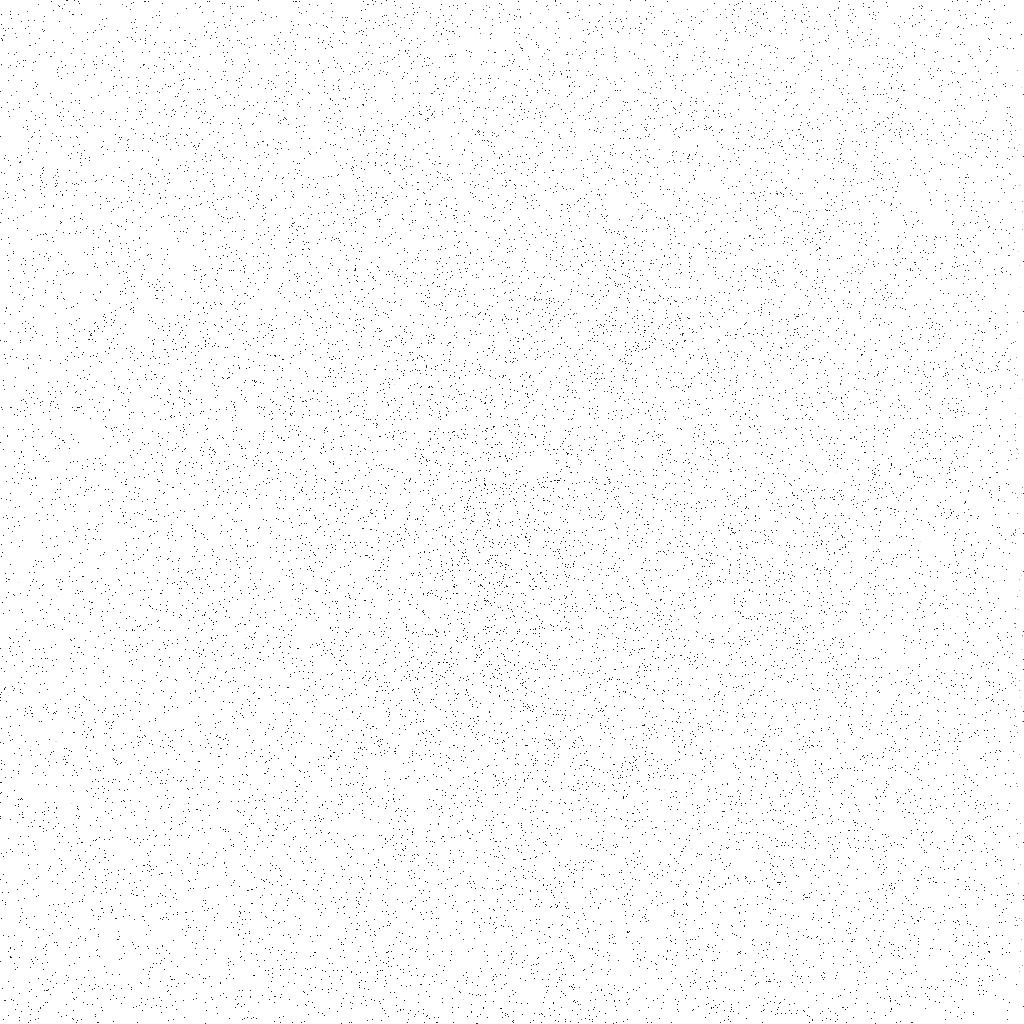
Target: COMET-TEMPEL-1
Instrument: ACS/SBC
Filter: F140LP
Exposure: 6 min
Observation ID: j9a809fkq

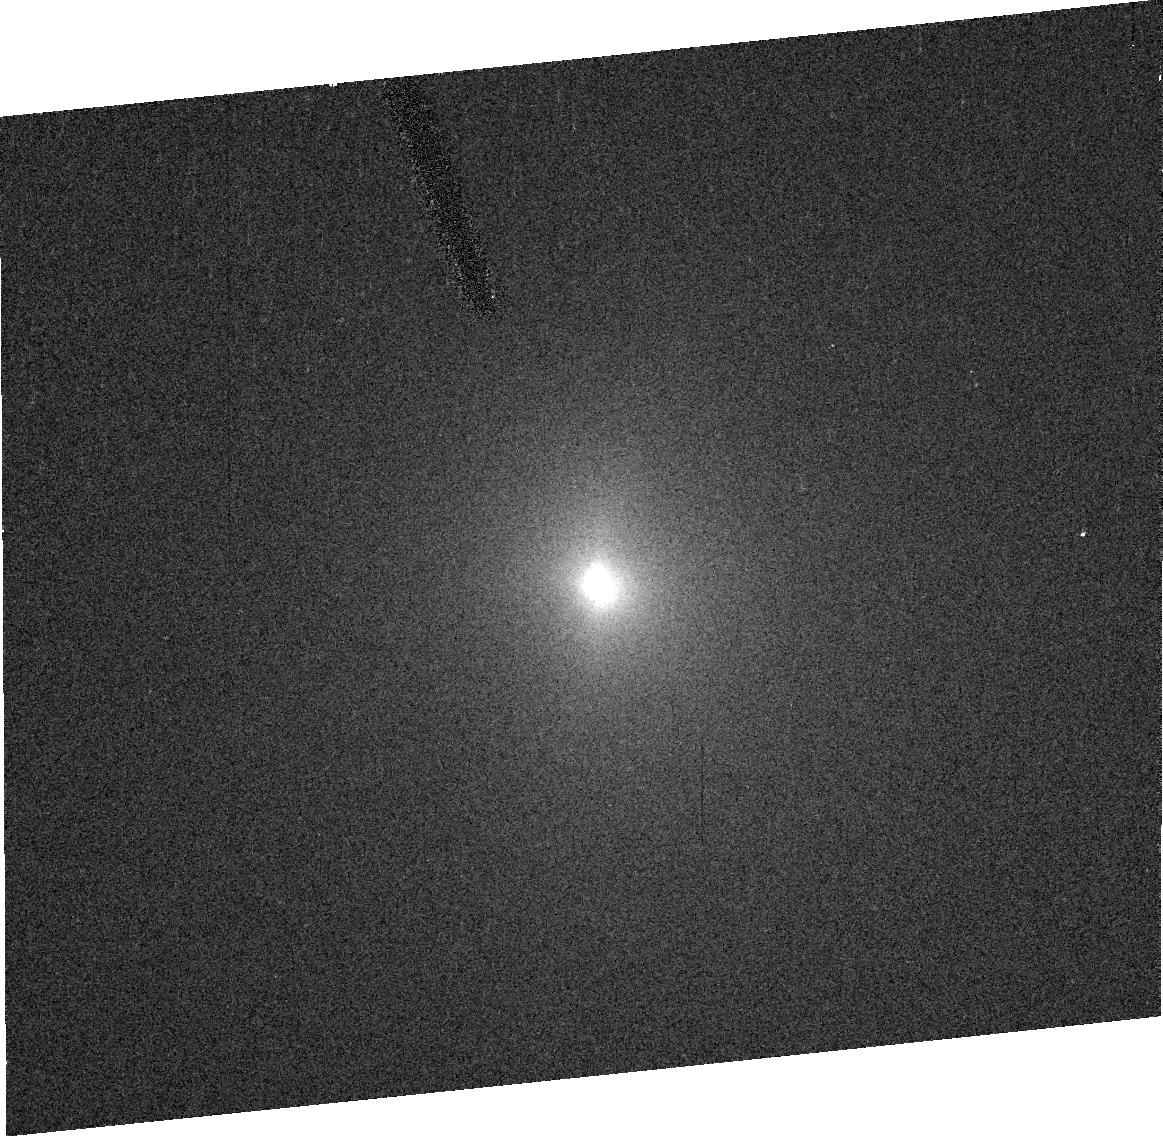
Target: COMET-TEMPEL-1
Instrument: ACS/HRC
Filter: F606W
Exposure: 1 min
Observation ID: j9a822040

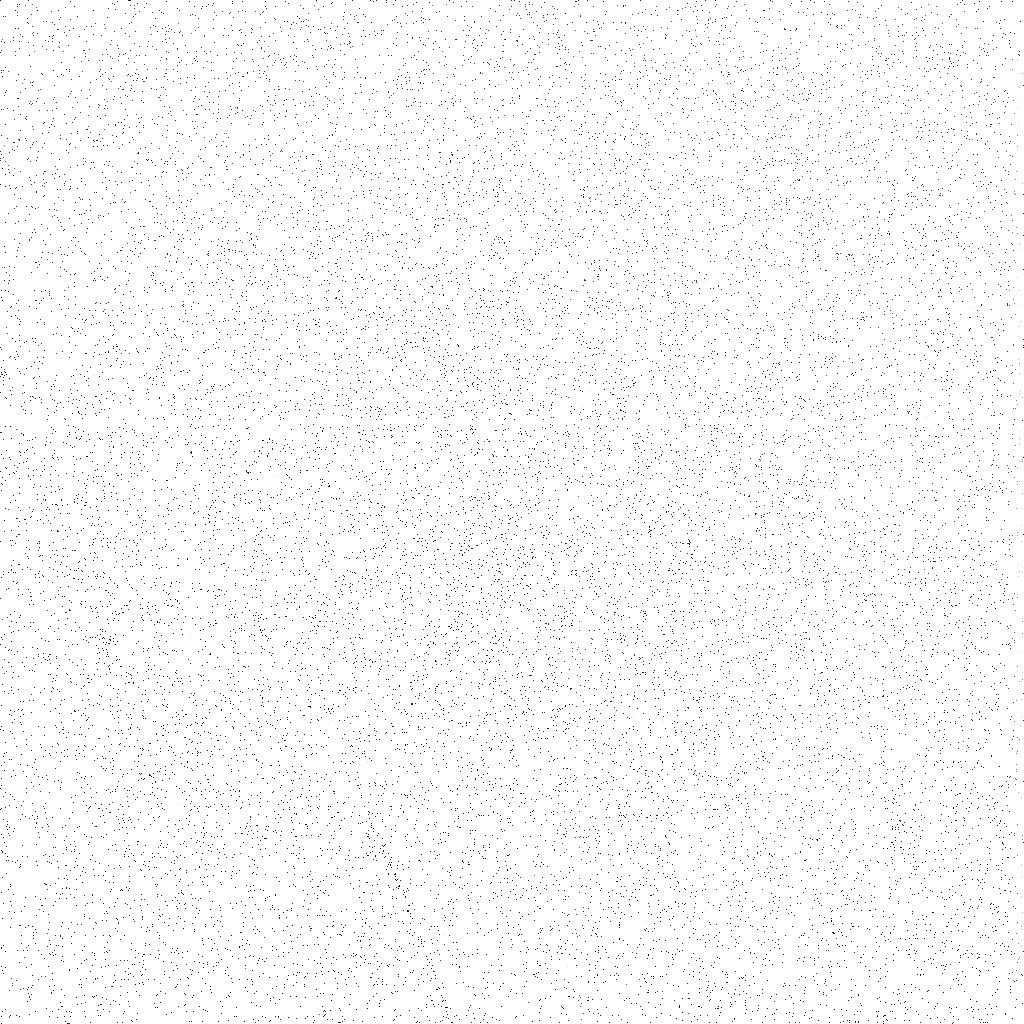
Target: COMET-TEMPEL-1
Instrument: ACS/SBC
Filter: F140LP
Exposure: 8 min
Observation ID: j9a802eaq

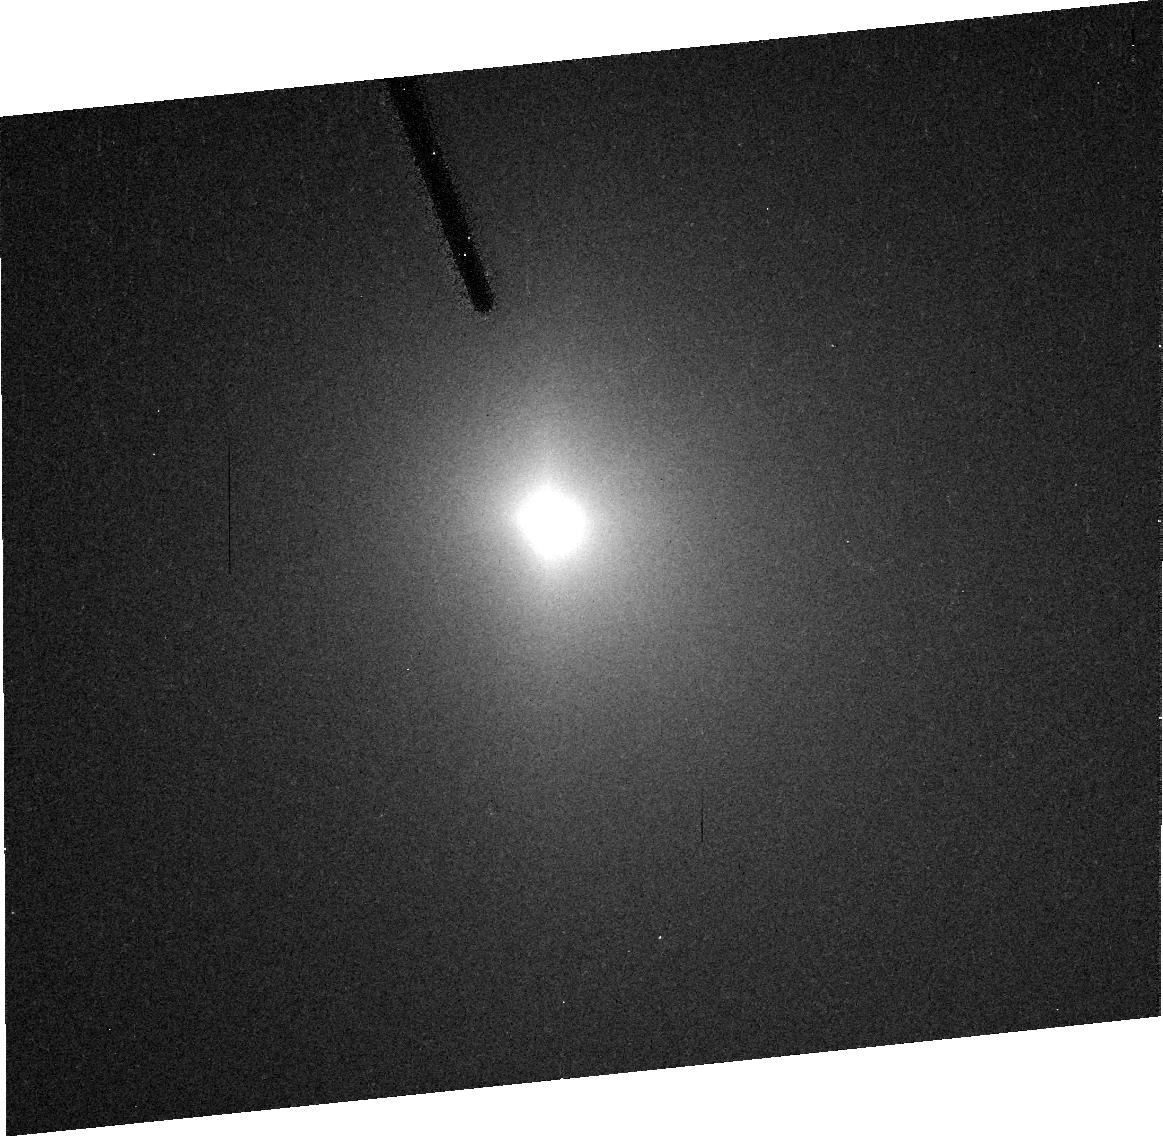
Target: COMET-TEMPEL-1
Instrument: ACS/HRC
Filter: F606W
Exposure: 5 min
Observation ID: j9a803020

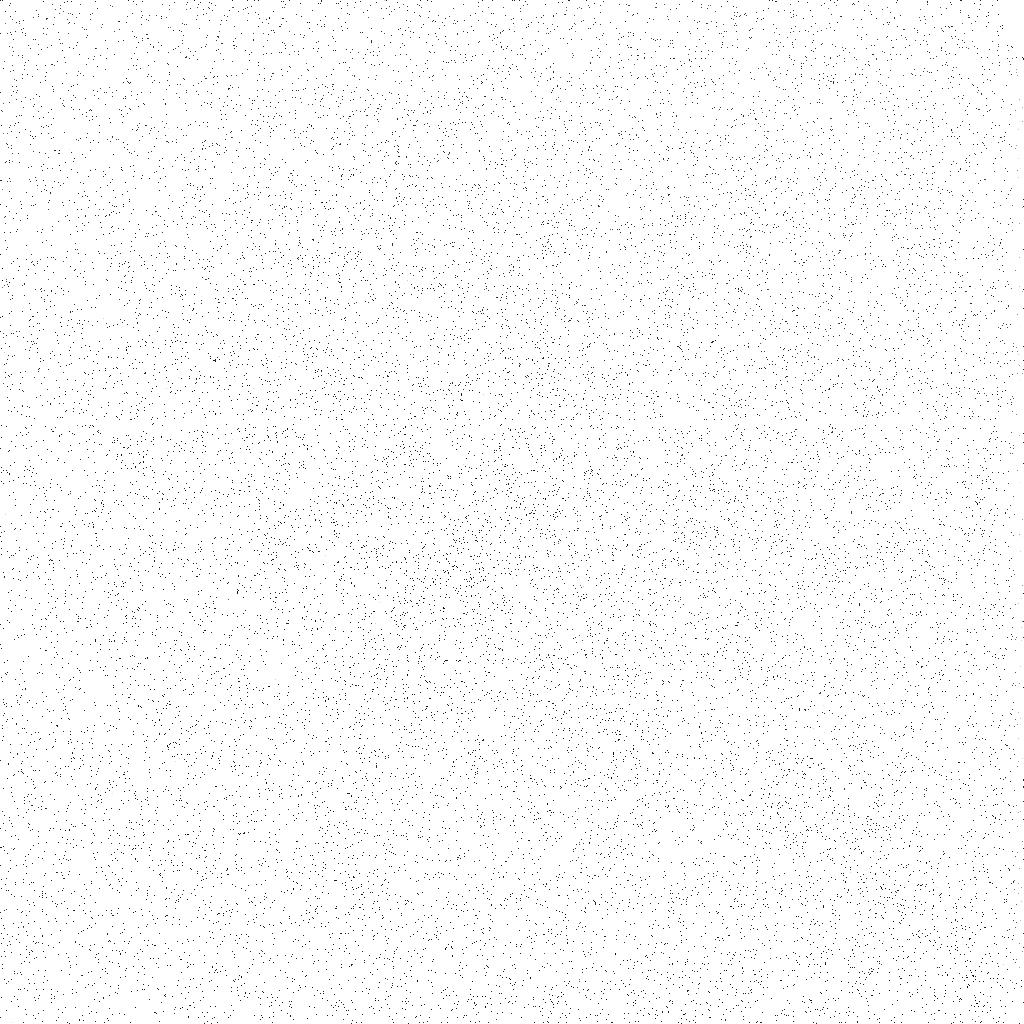
Target: COMET-TEMPEL-1
Instrument: ACS/SBC
Filter: F140LP
Exposure: 8 min
Observation ID: j9a804igq

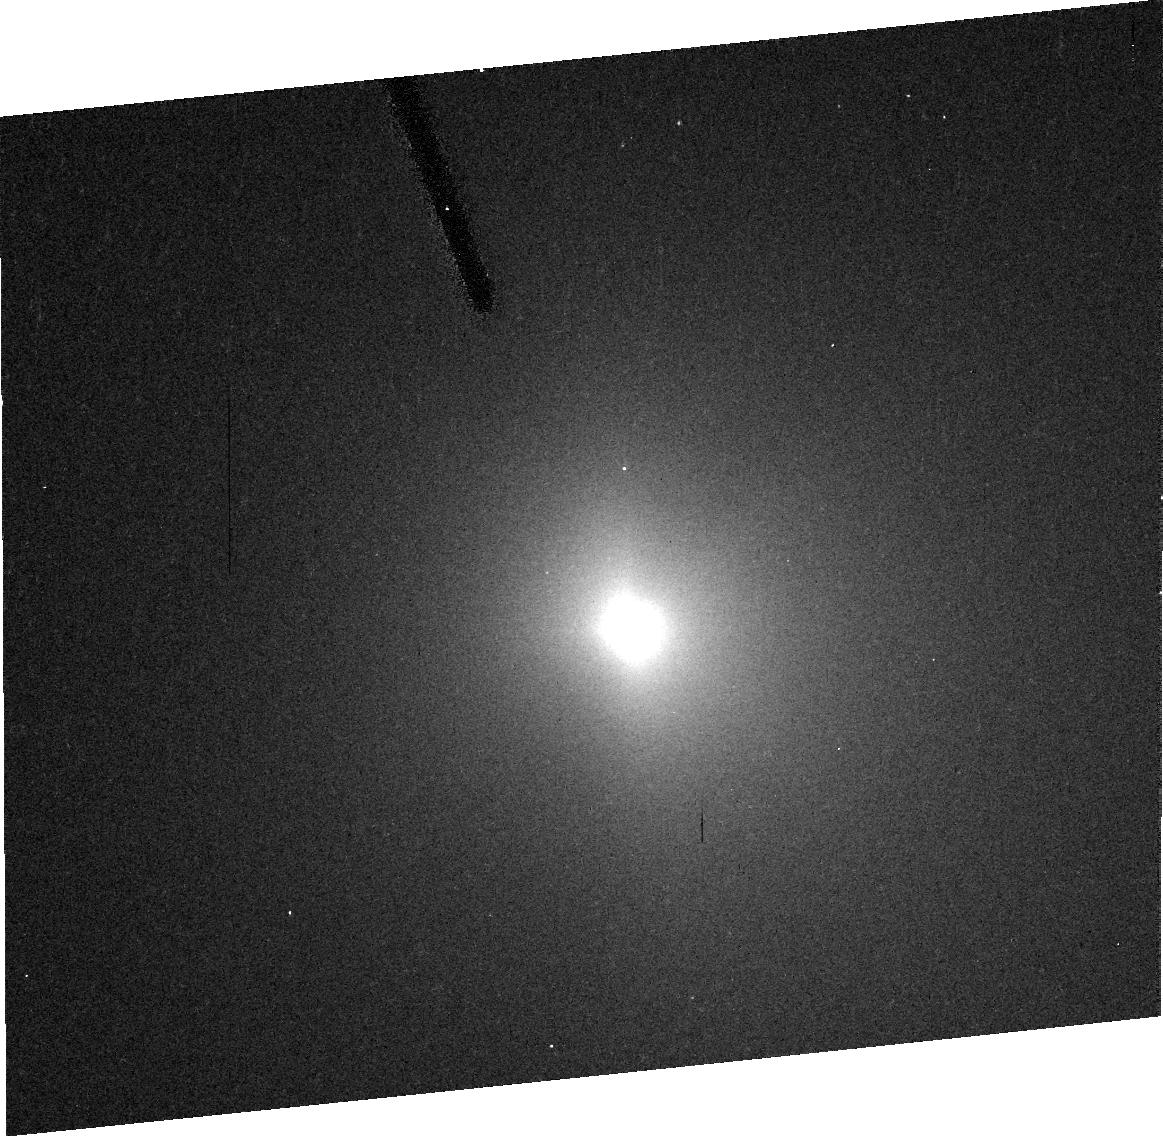
Target: COMET-TEMPEL-1
Instrument: ACS/HRC
Filter: F606W
Exposure: 5 min
Observation ID: j9a812050

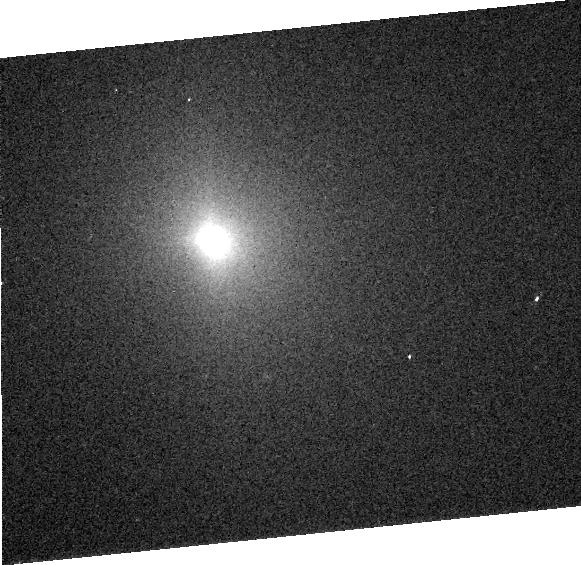
Target: COMET-TEMPEL-1
Instrument: ACS/HRC
Filter: F606W
Exposure: 1 min
Observation ID: j9a8050d0

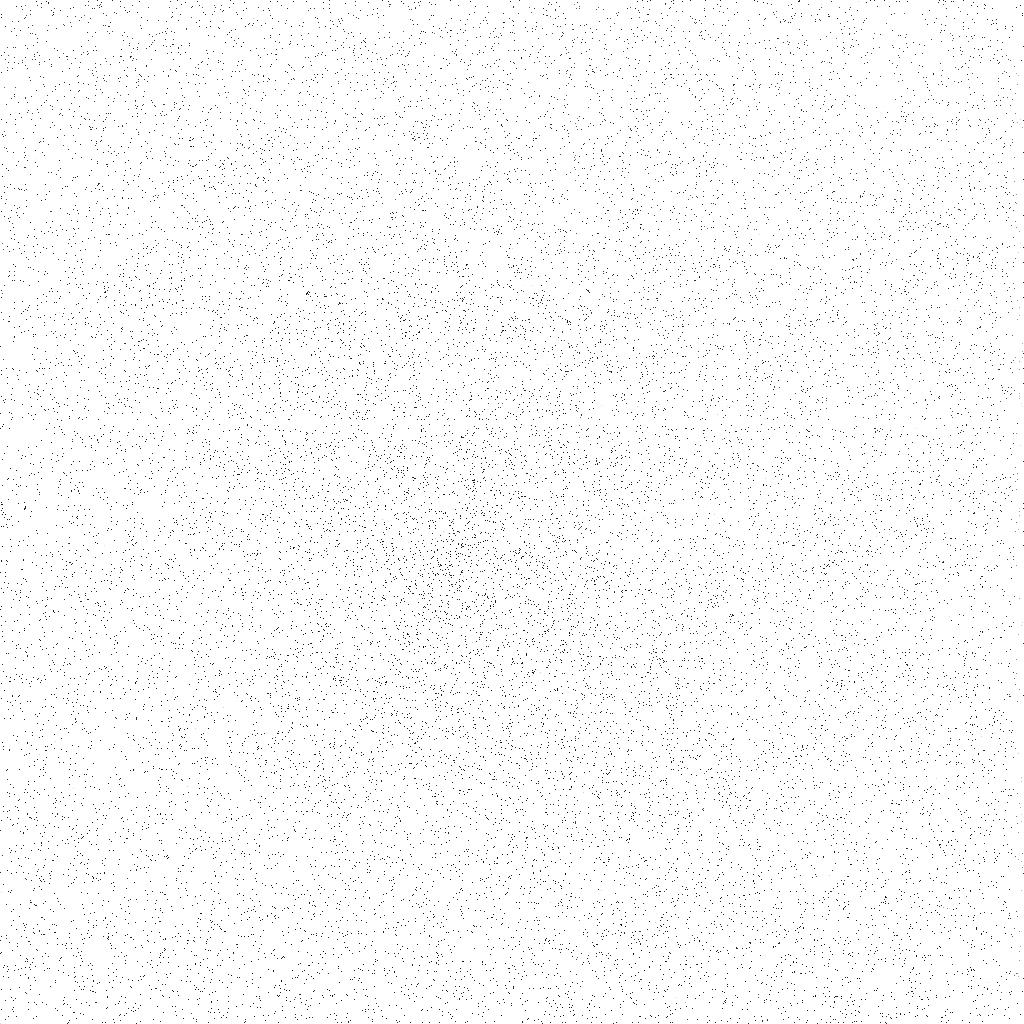
Target: COMET-TEMPEL-1
Instrument: ACS/SBC
Filter: F140LP
Exposure: 8 min
Observation ID: j9a807f1q

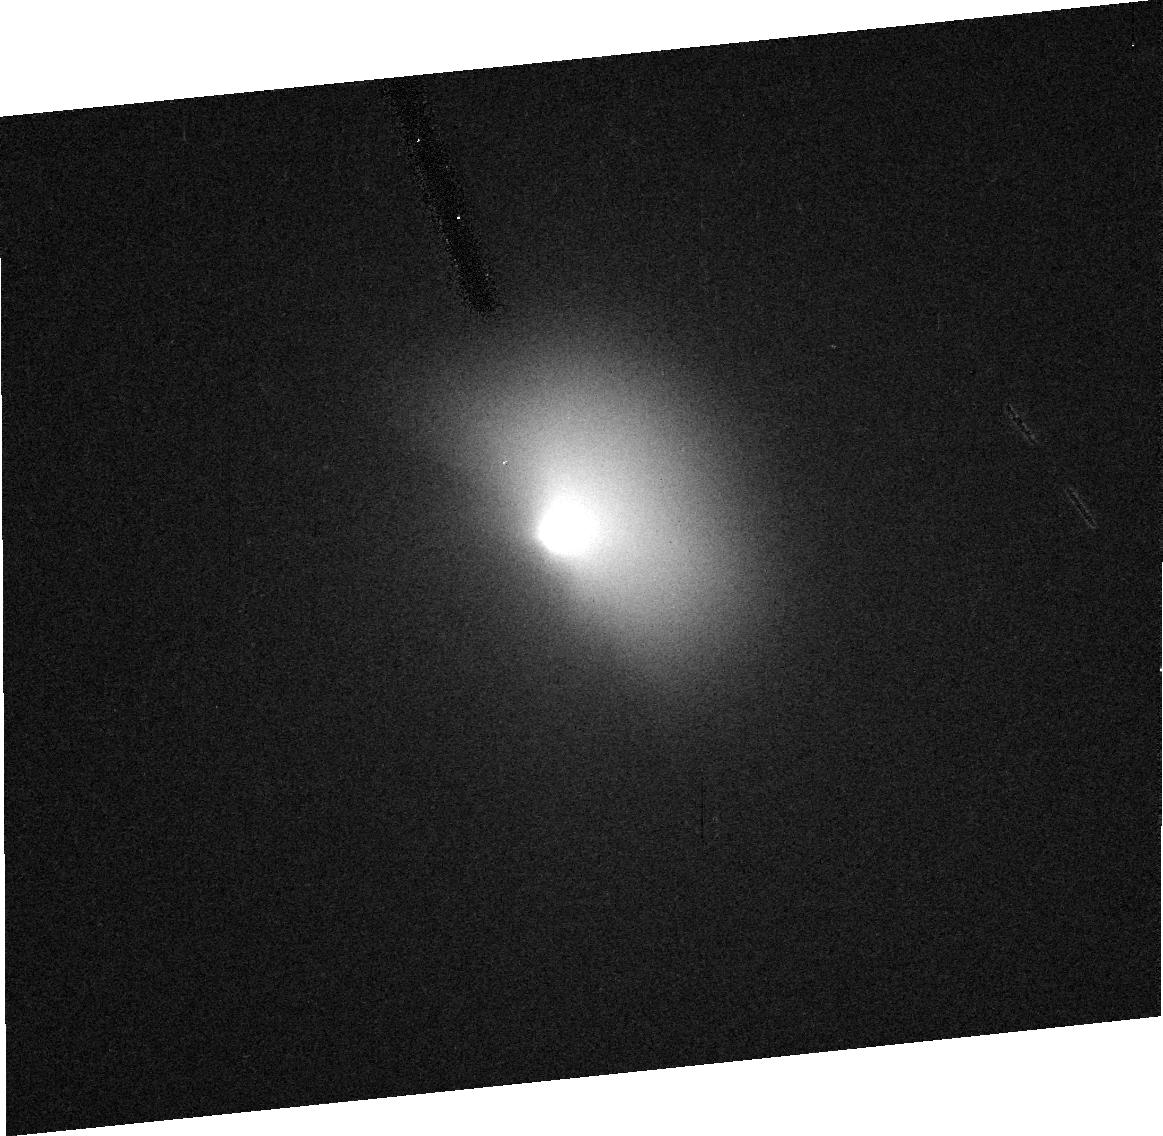
Target: COMET-TEMPEL-1
Instrument: ACS/HRC
Filter: F606W
Exposure: 1 min
Observation ID: j9a808010

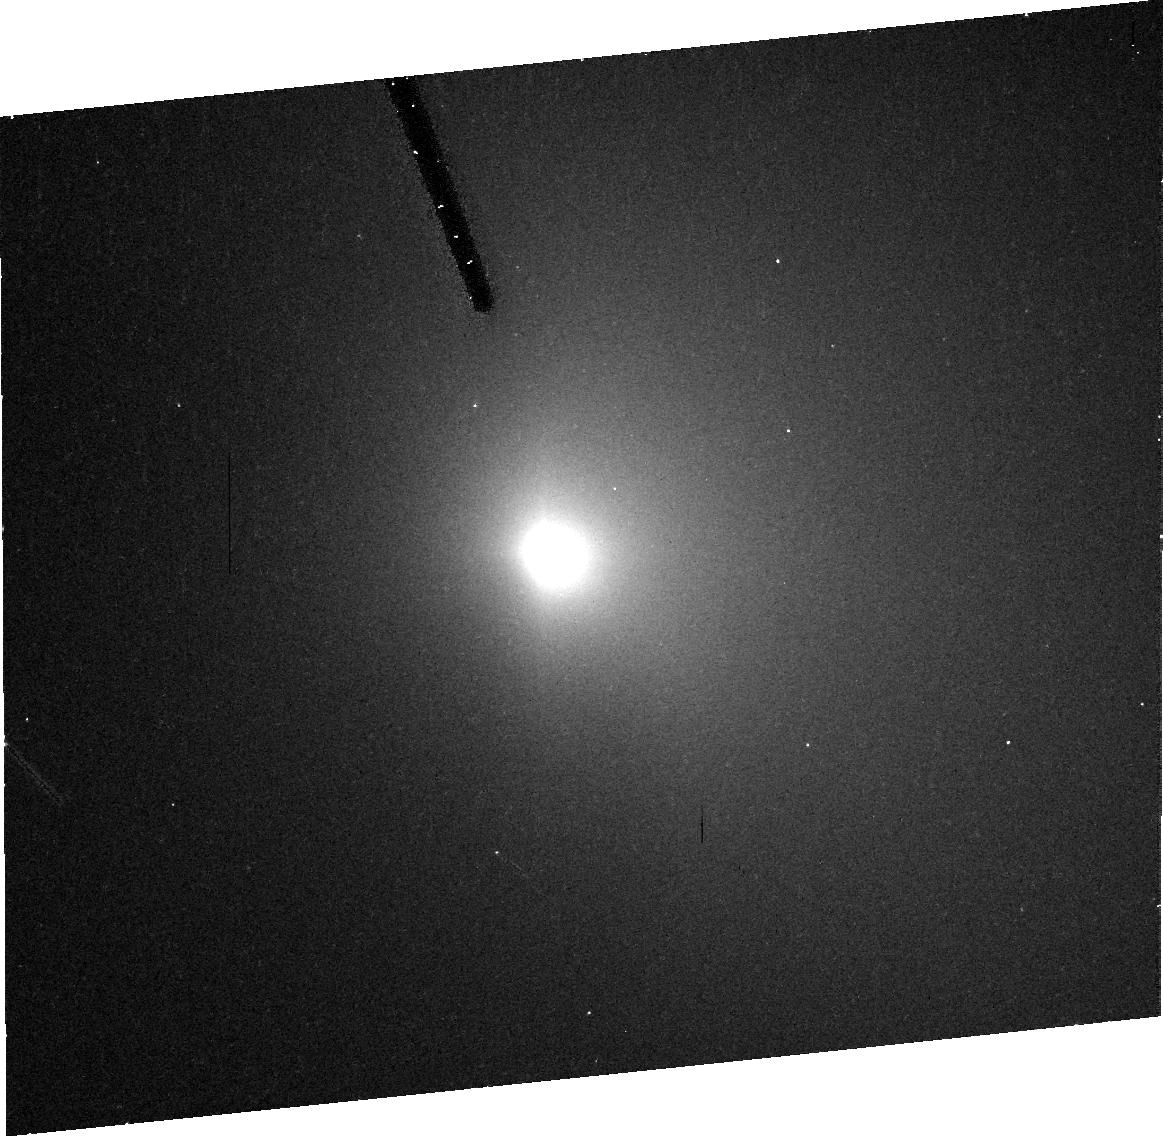
Target: COMET-TEMPEL-1
Instrument: ACS/HRC
Filter: F606W
Exposure: 5 min
Observation ID: j9a810050

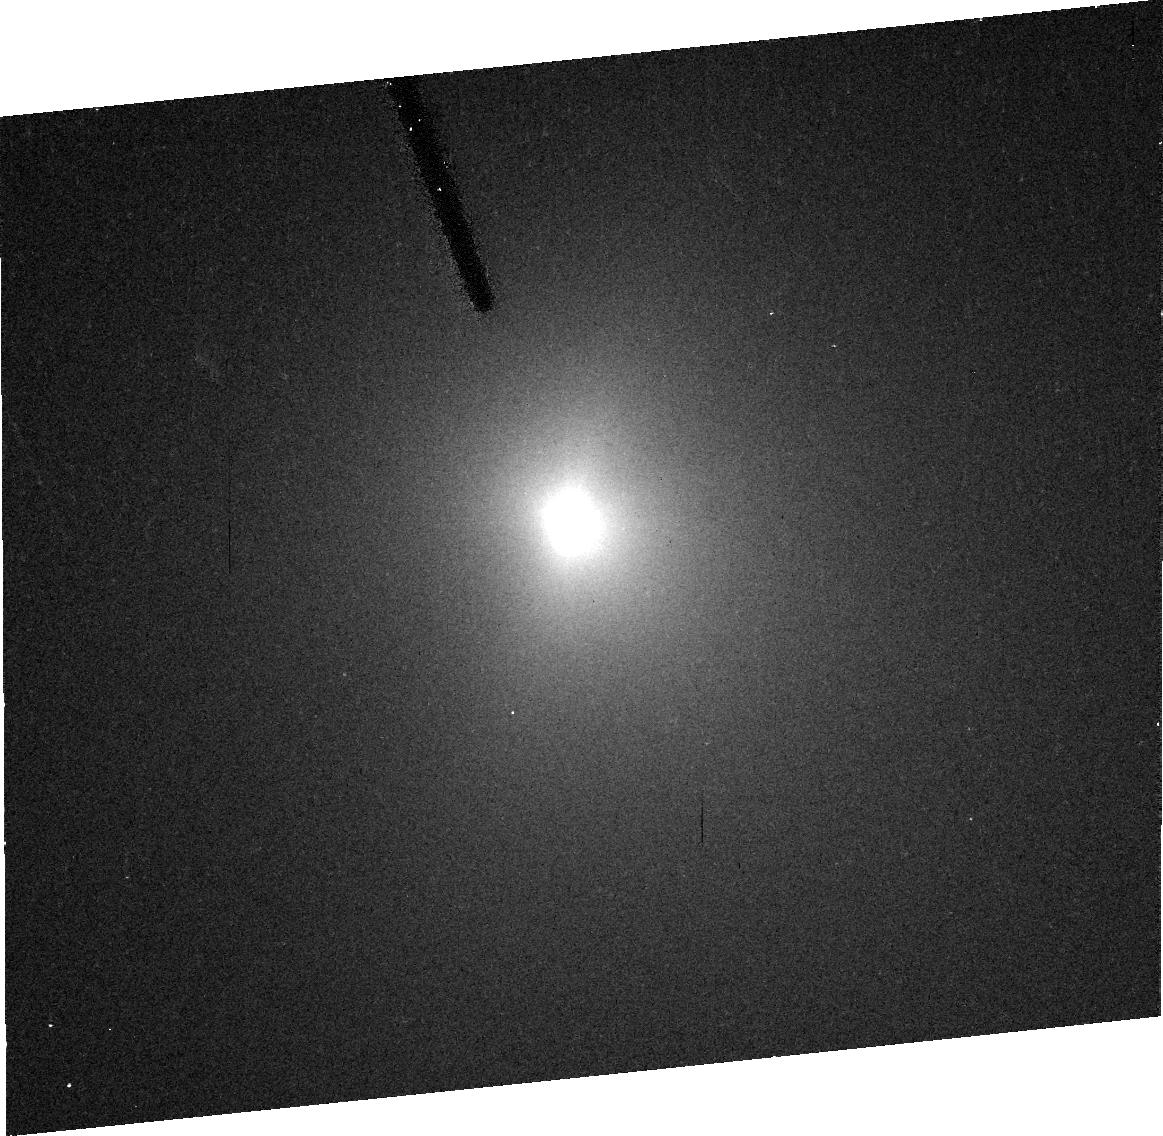
Target: COMET-TEMPEL-1
Instrument: ACS/HRC
Filter: F606W
Exposure: 5 min
Observation ID: j9a801020

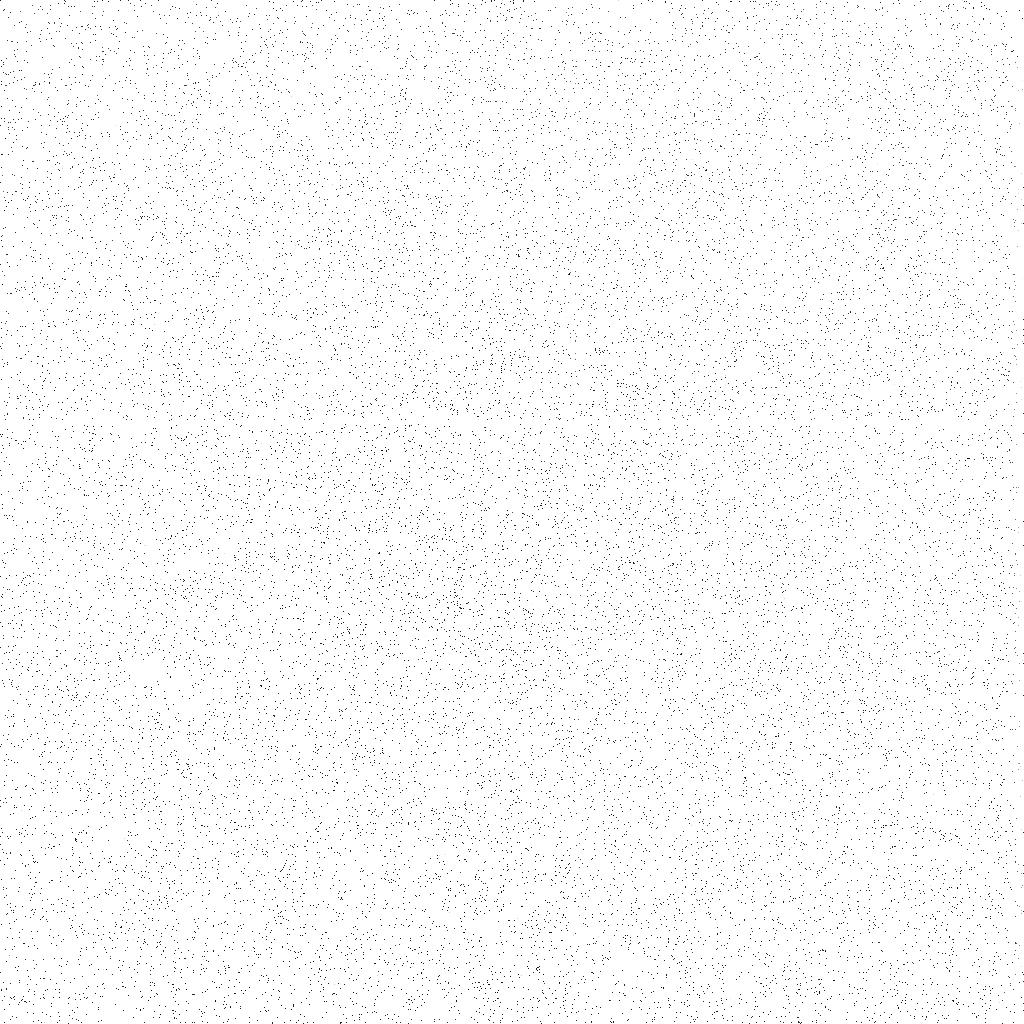
Target: COMET-TEMPEL-1
Instrument: ACS/SBC
Filter: F140LP
Exposure: 8 min
Observation ID: j9a811iyq

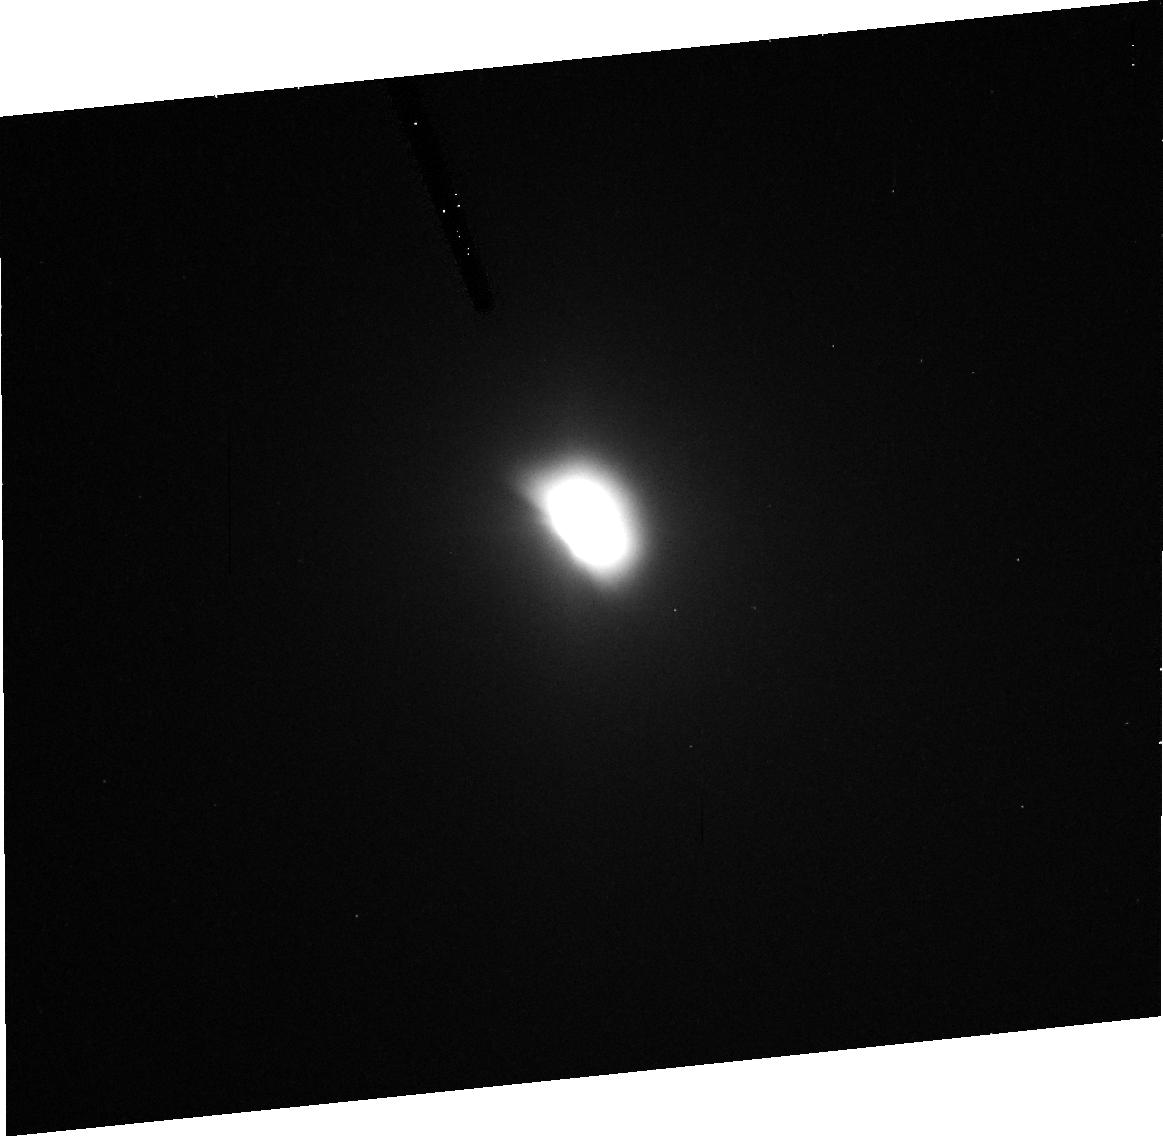
Target: COMET-TEMPEL-1
Instrument: ACS/HRC
Filter: F606W
Exposure: 5 min
Observation ID: j9a806050

The Gas Environment of Comet 9P/Tempel 1 During the Deep Impact Encounter (PI: Feldman, Paul D.)

This program consists of a series of observations of periodic comet 9P/Tempel 1 in conjunction with NASA's Deep Impact mission. This mission is a spacecraft that will release a 360 kg impactor into the nucleus of the comet on July 4, 2005. Our primary objective is to study the generation and evolution of the gaseous coma resulting from this impact. We had planned to obtain ultraviolet spectra with STIS before, during, and following the impact. A secondary objective was to obtain wide-band images of the visual outburst resulting from the impact. With STIS now unavailable, the requisite images can be taken with the ACS/HRC. In addition, the spectroscopic data can be obtained using two of the prism modes of the ACS; HRC/PR200L can replace STIS/G230L and SBC/PR130L can replace G140L.